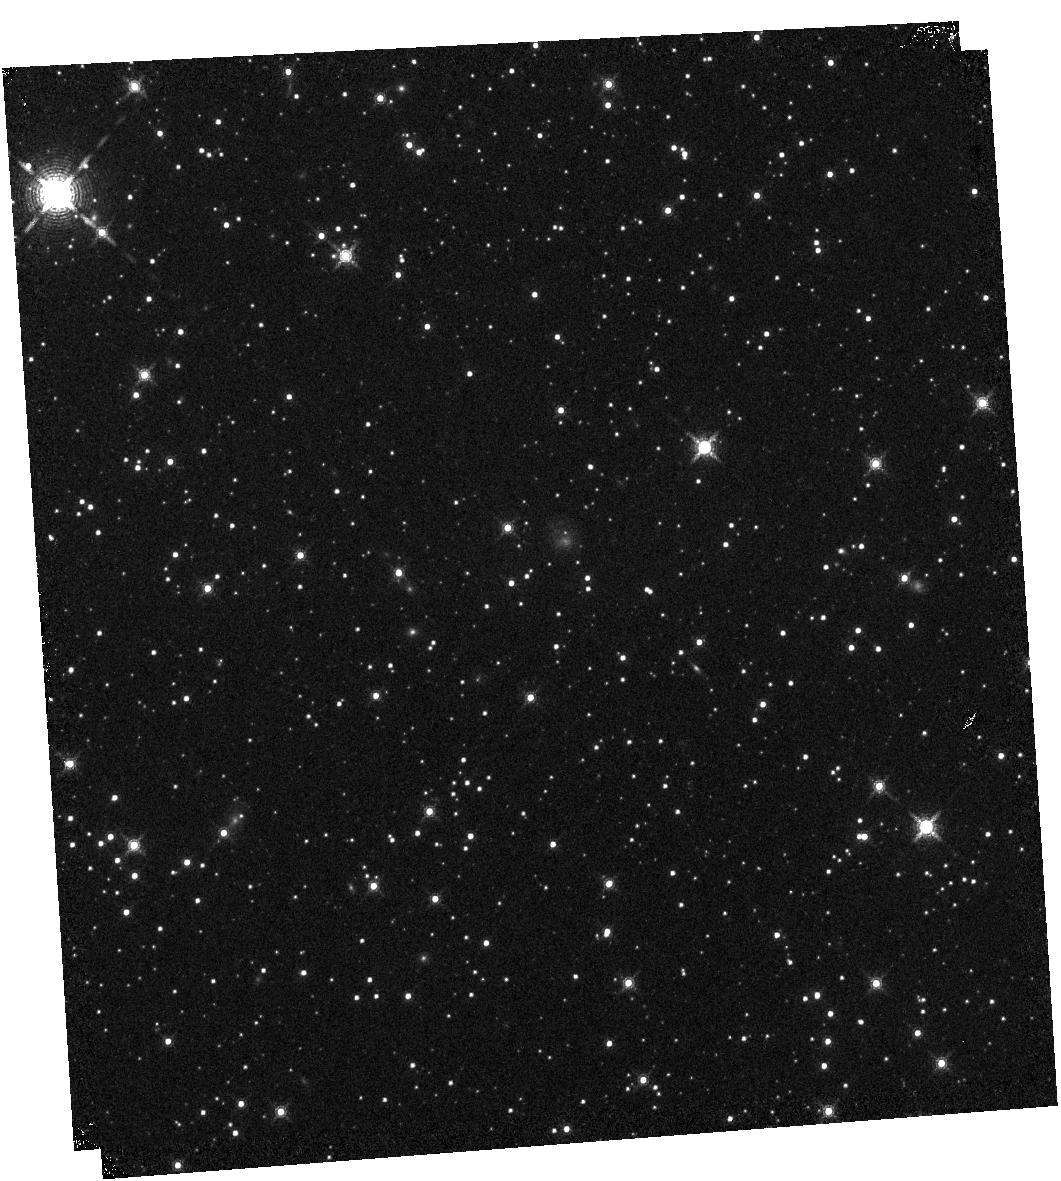
Target: G045.47+0.05. Instrument: WFC3/IR. Filter: F164N. Exposure: 14 min. Observation ID: hst_14494_03_wfc3_ir_f164n_id4003

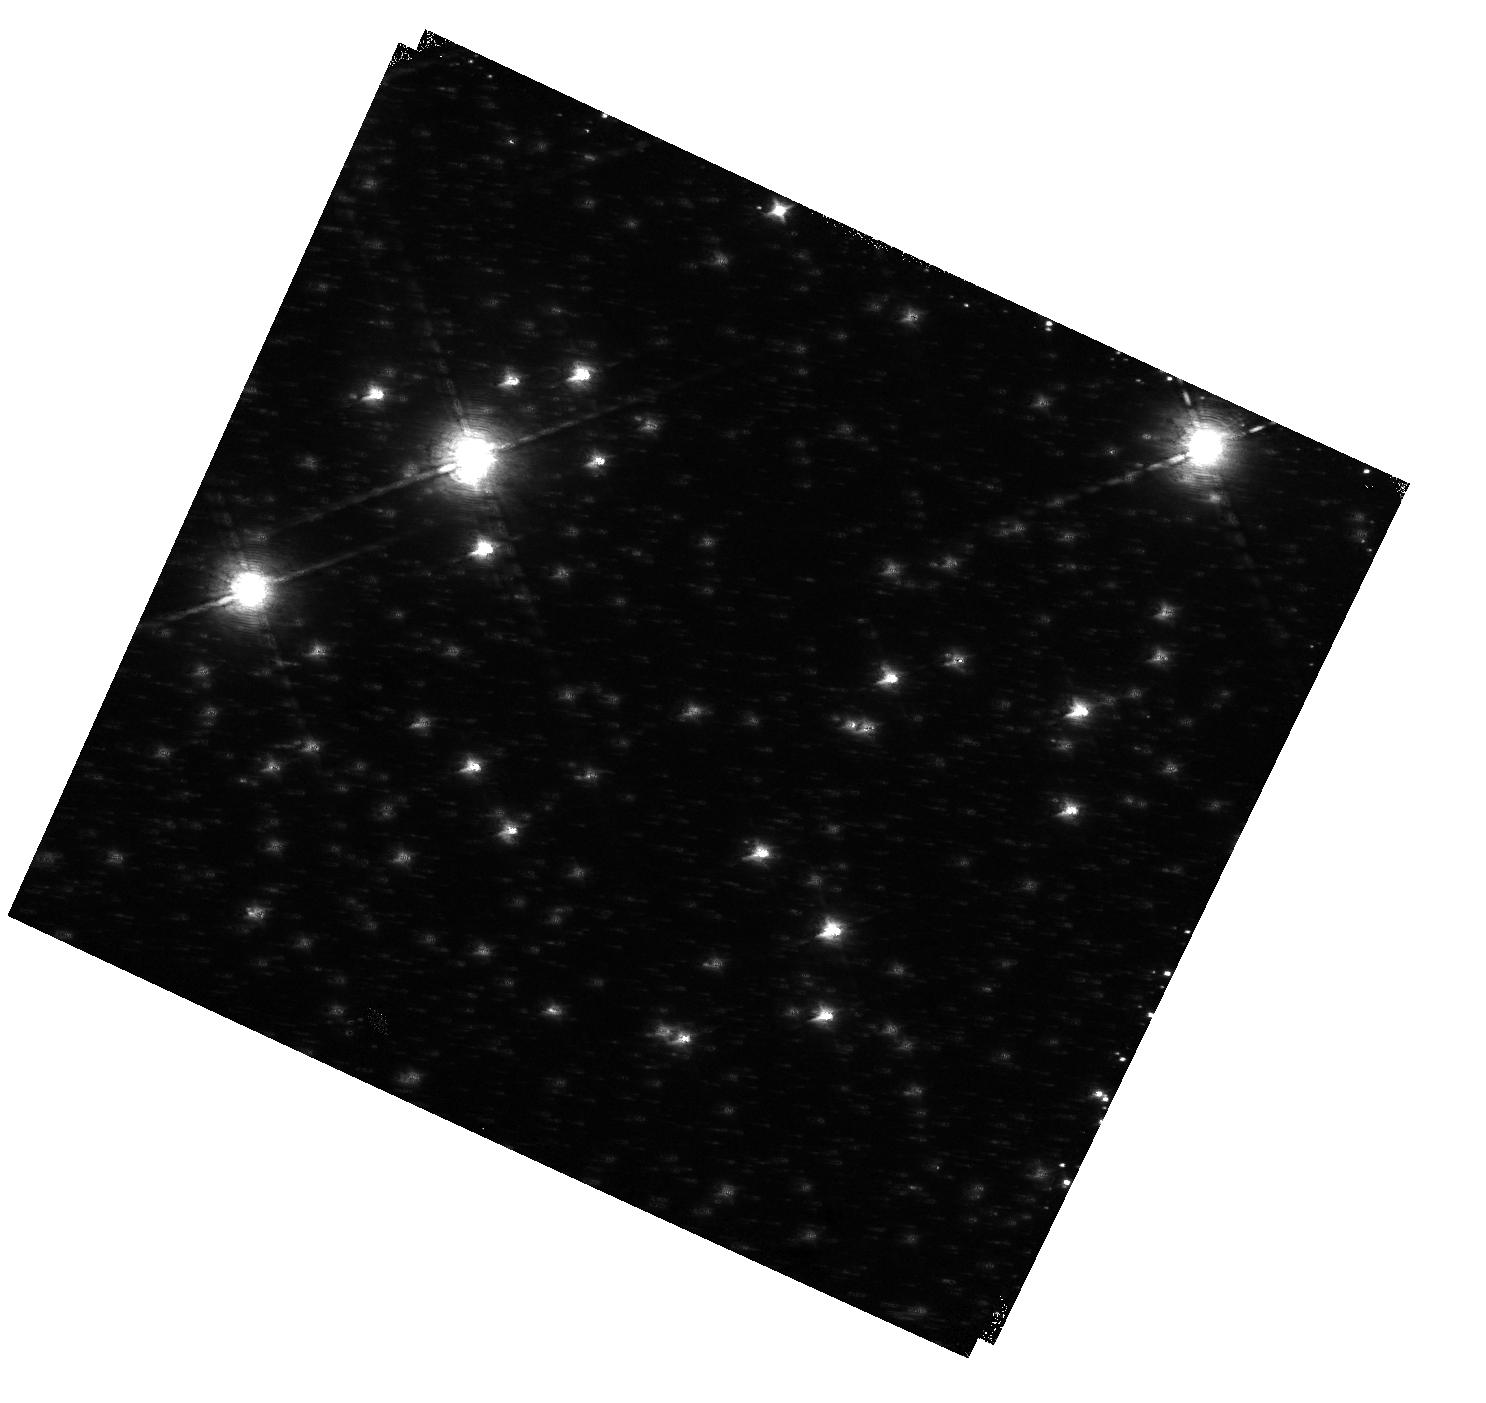
Target: G028.37+00.07. Instrument: WFC3/IR. Filter: F128N. Exposure: 14 min. Observation ID: hst_14494_01_wfc3_ir_f128n_id4001

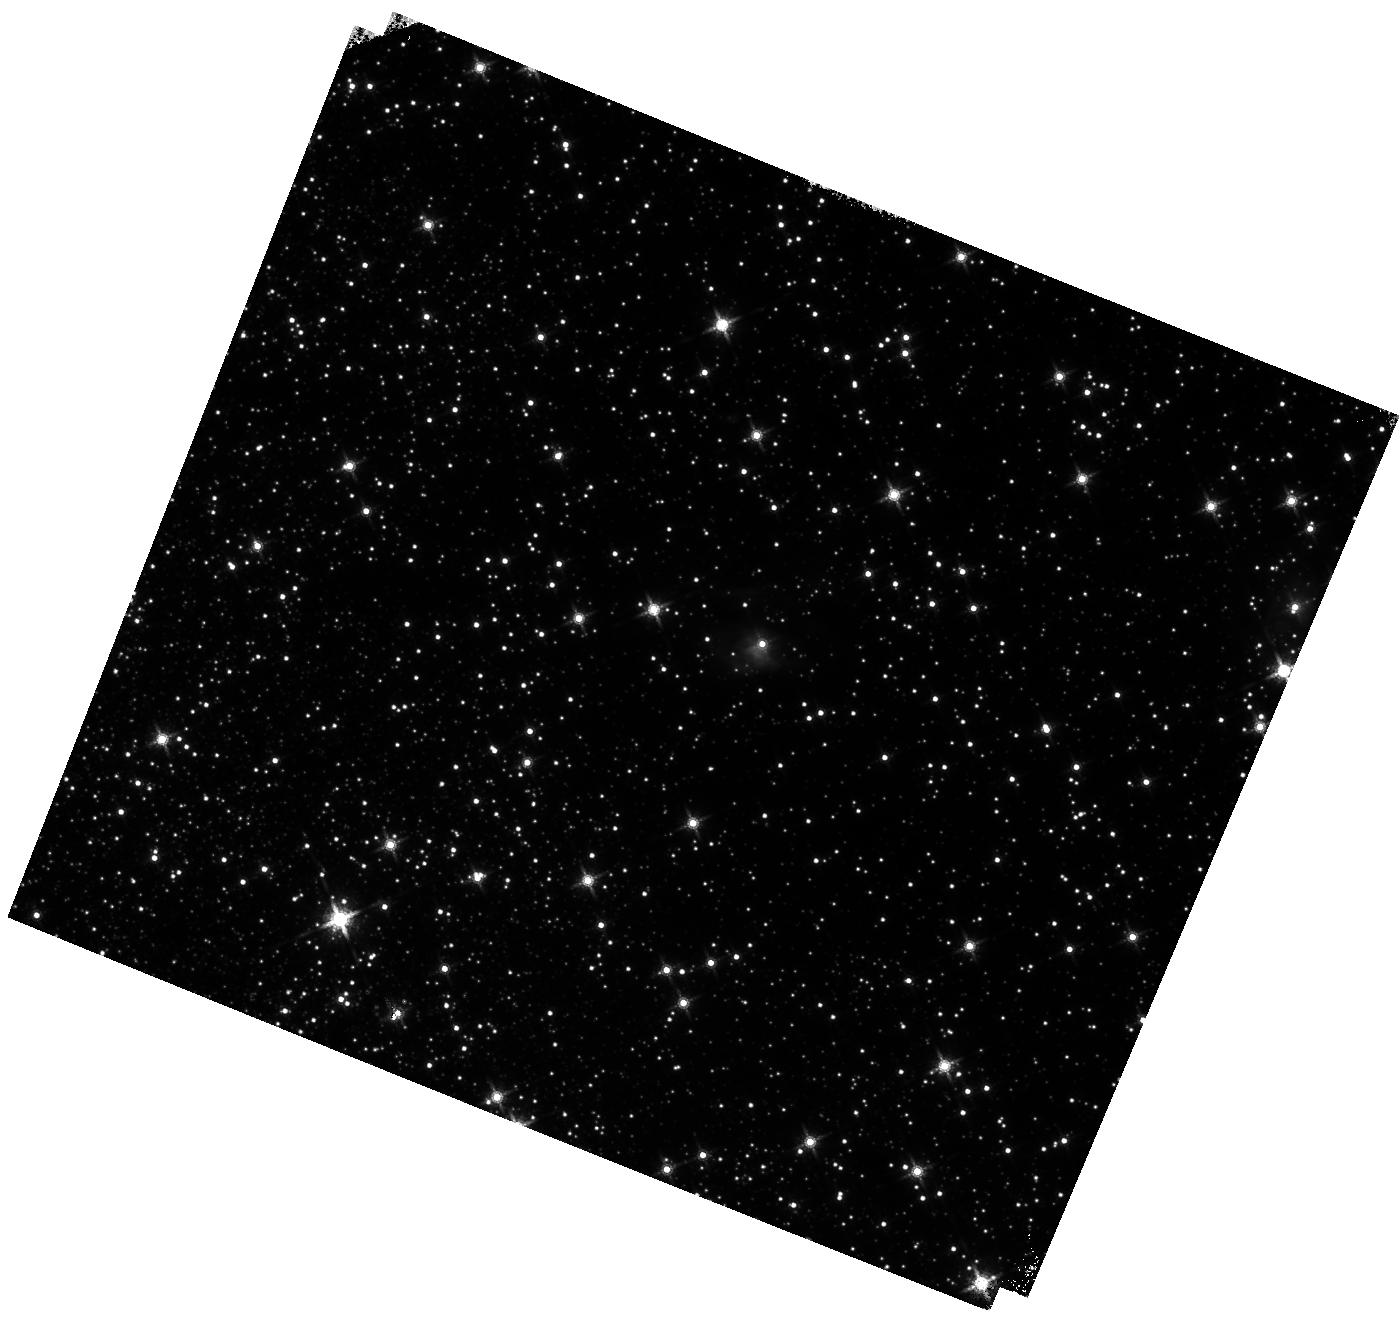
Target: G032.03+00.05. Instrument: WFC3/IR. Filter: F160W. Exposure: 6 min. Observation ID: hst_14494_02_wfc3_ir_f160w_id4002

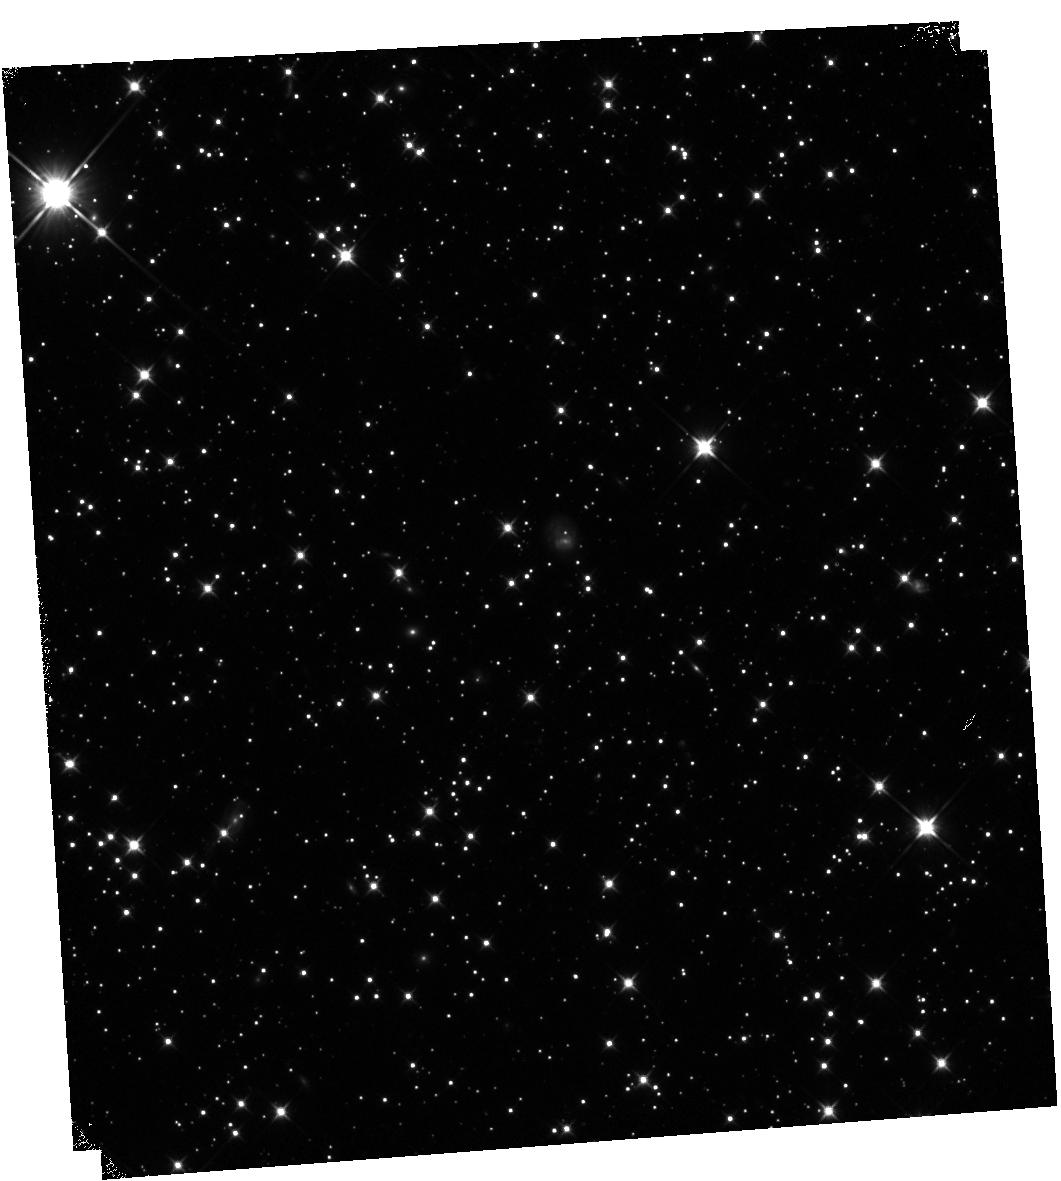
Target: G045.47+0.05. Instrument: WFC3/IR. Filter: F110W. Exposure: 7 min. Observation ID: hst_14494_03_wfc3_ir_f110w_id4003

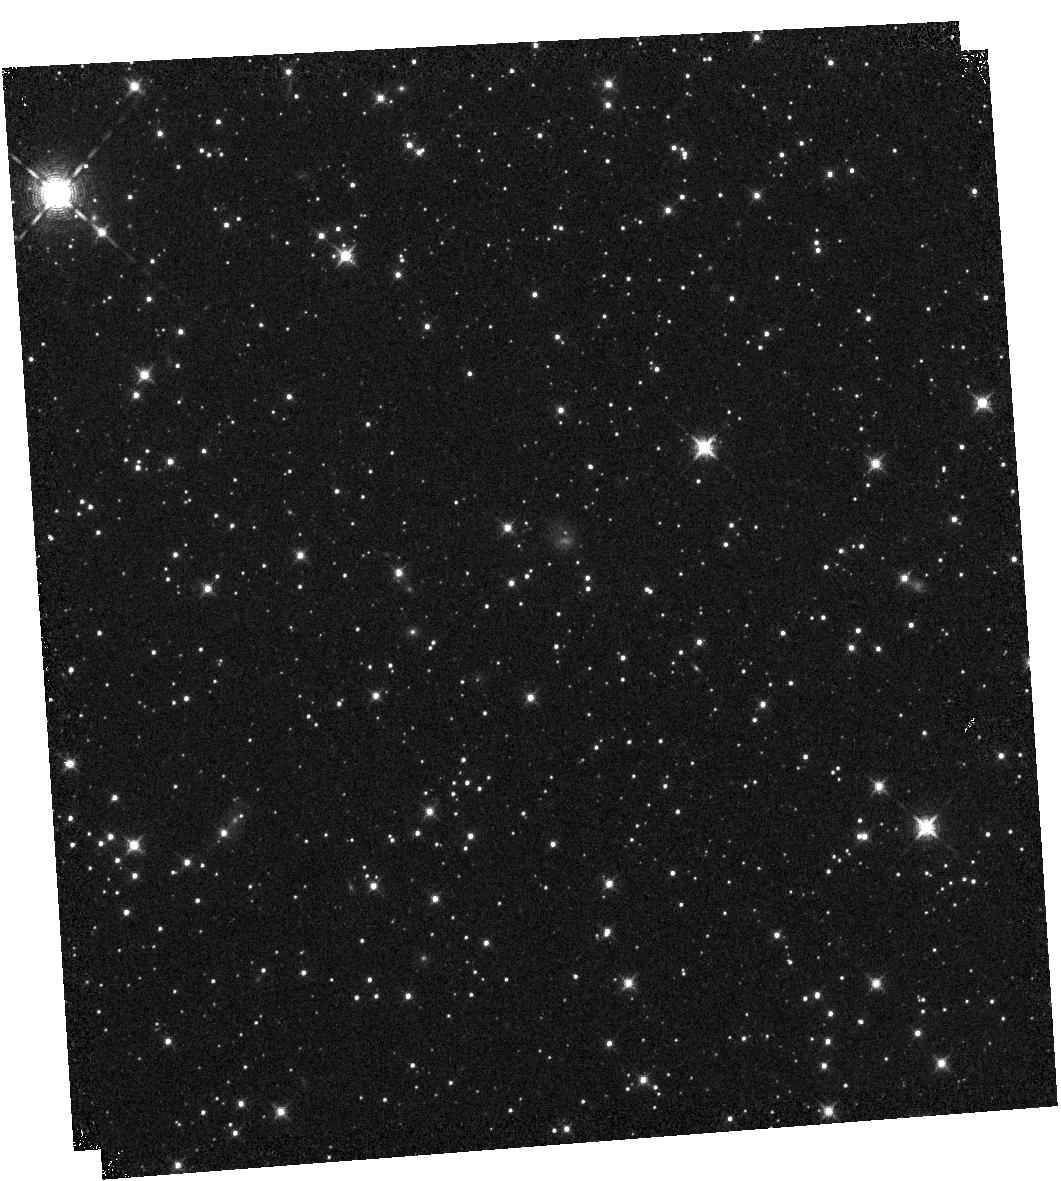
Target: G045.47+0.05. Instrument: WFC3/IR. Filter: F128N. Exposure: 14 min. Observation ID: hst_14494_03_wfc3_ir_f128n_id4003

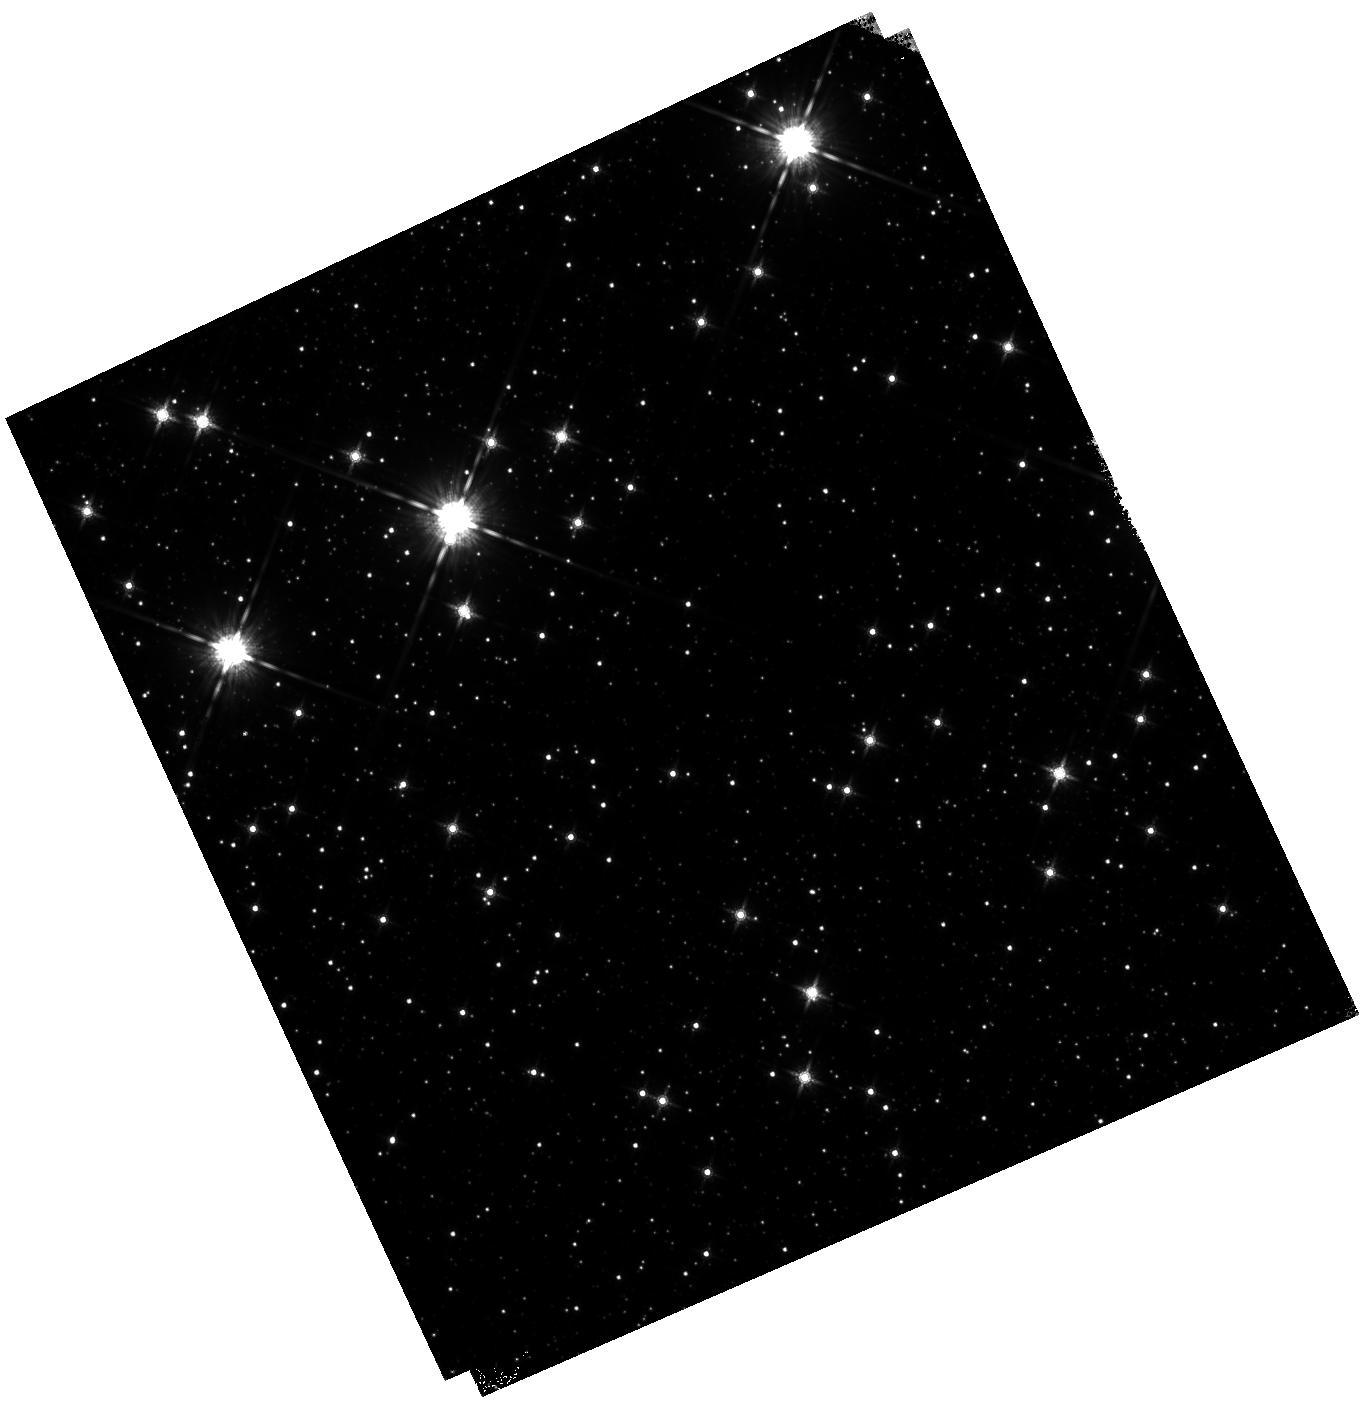
Target: G028.37+00.07. Instrument: WFC3/IR. Filter: F160W. Exposure: 6 min. Observation ID: hst_14494_11_wfc3_ir_f160w_id4011

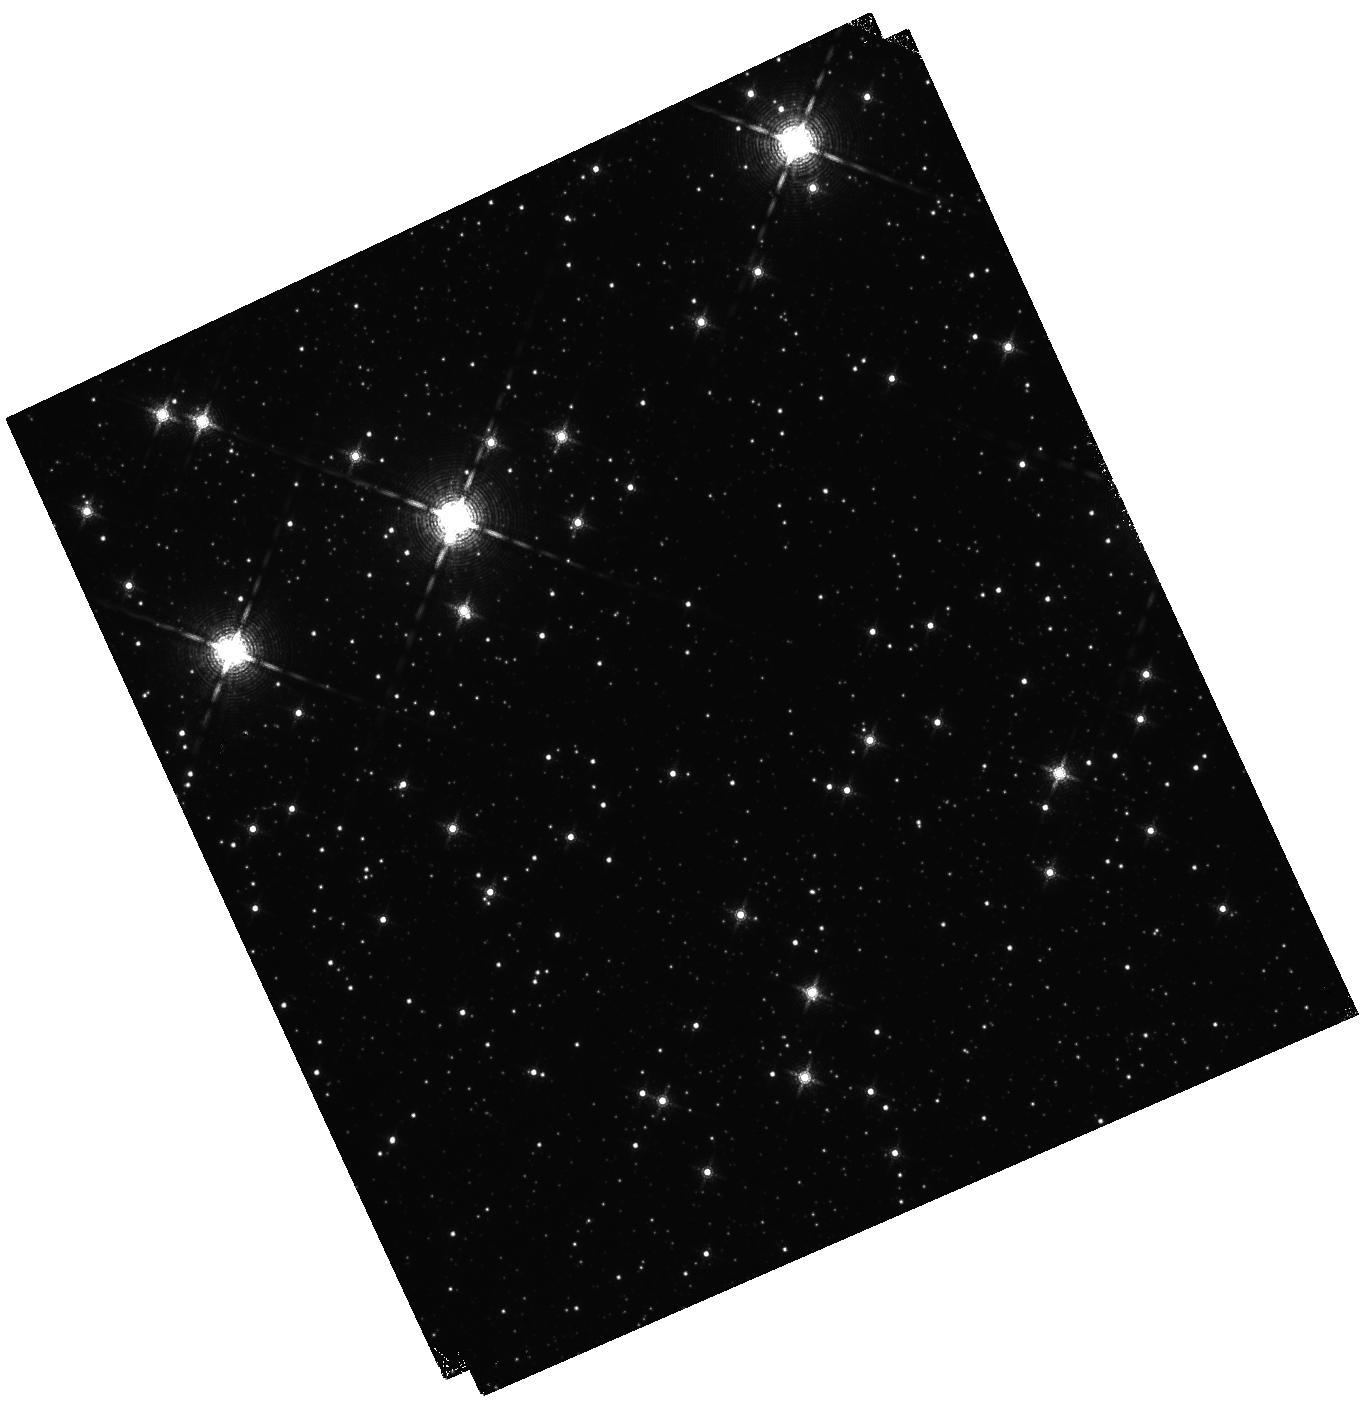
Target: G028.37+00.07. Instrument: WFC3/IR. Filter: F164N. Exposure: 14 min. Observation ID: hst_14494_11_wfc3_ir_f164n_id4011

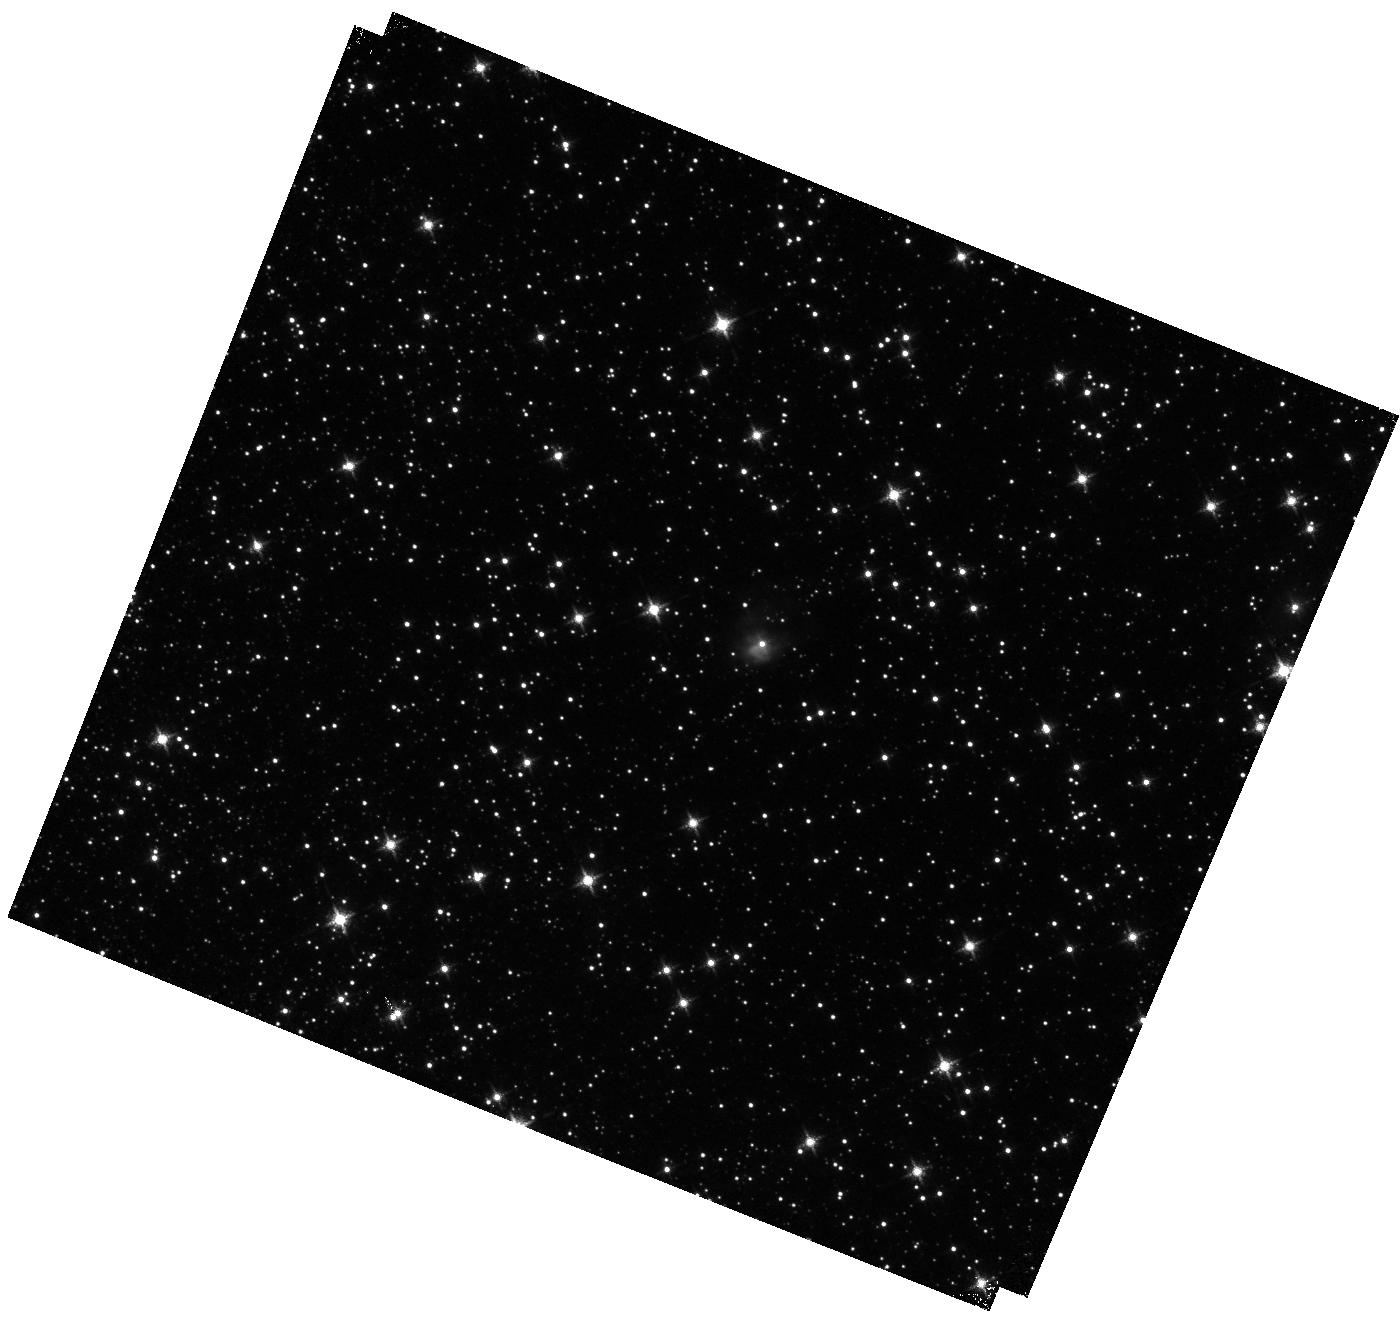
Target: G032.03+00.05. Instrument: WFC3/IR. Filter: F128N. Exposure: 14 min. Observation ID: hst_14494_02_wfc3_ir_f128n_id4002

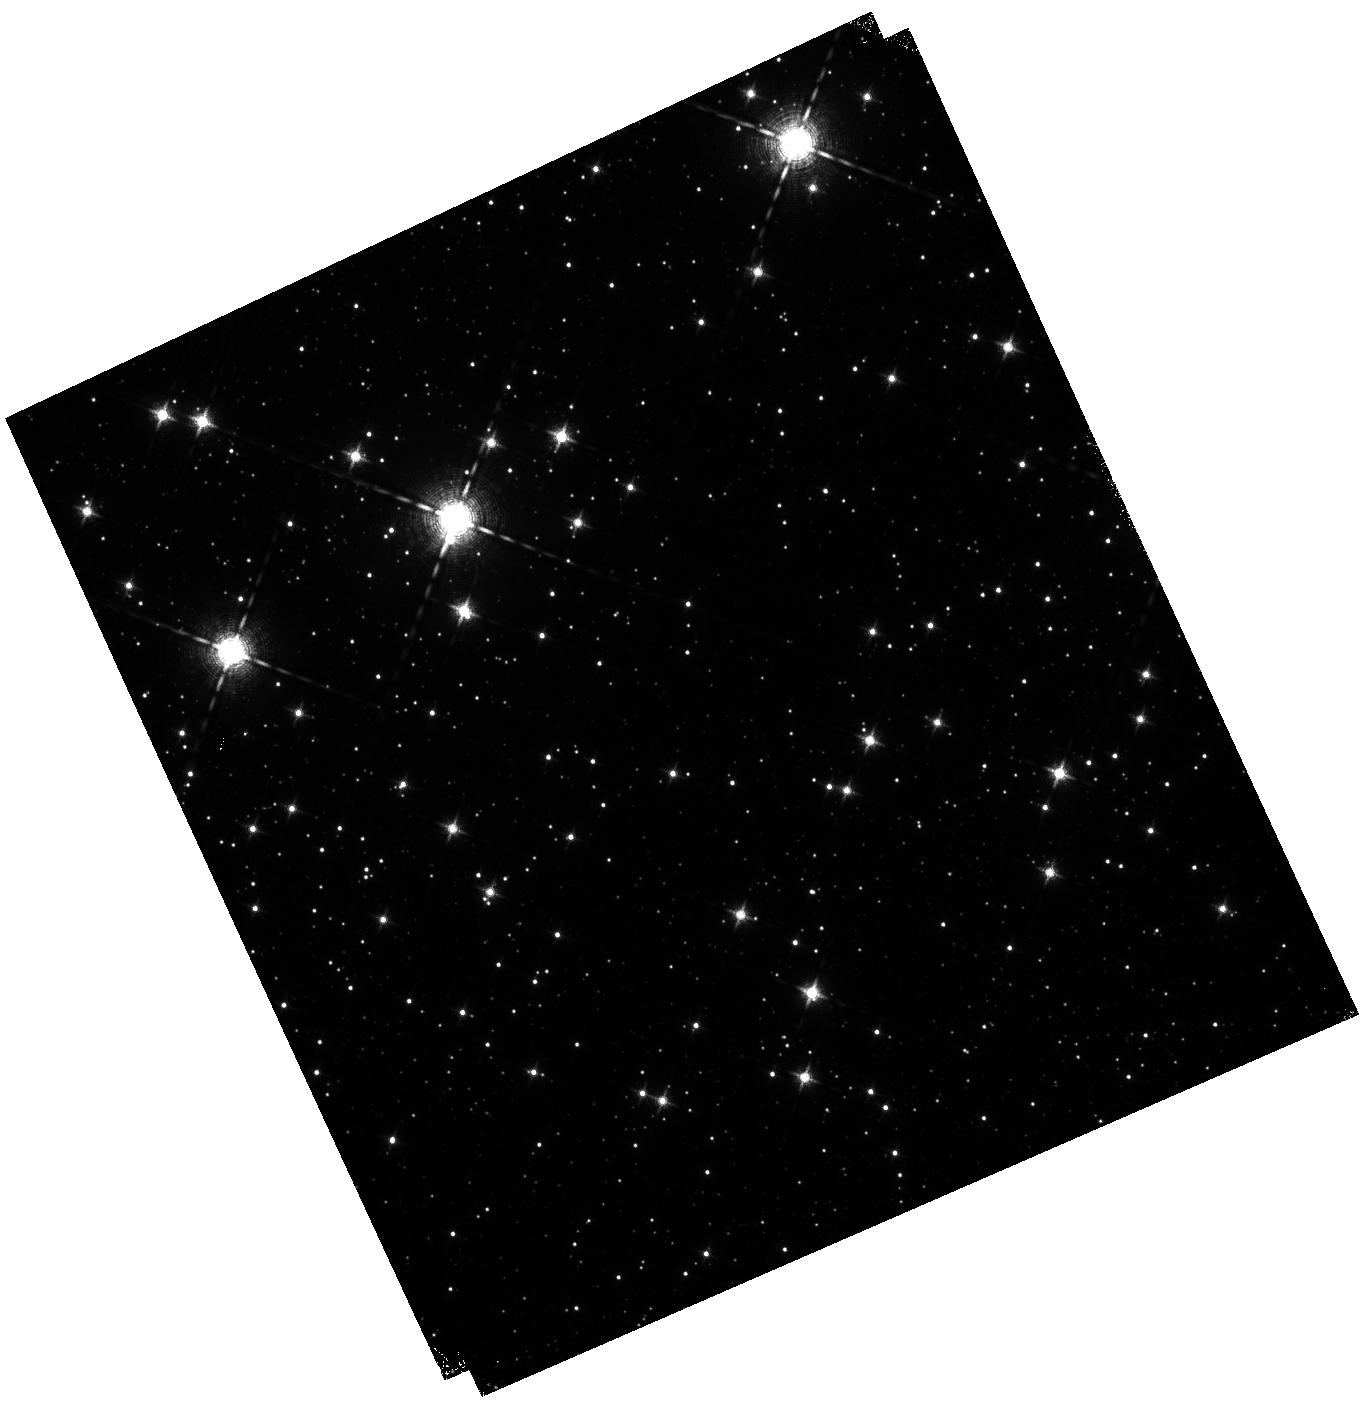
Target: G028.37+00.07. Instrument: WFC3/IR. Filter: F128N. Exposure: 14 min. Observation ID: hst_14494_11_wfc3_ir_f128n_id4011

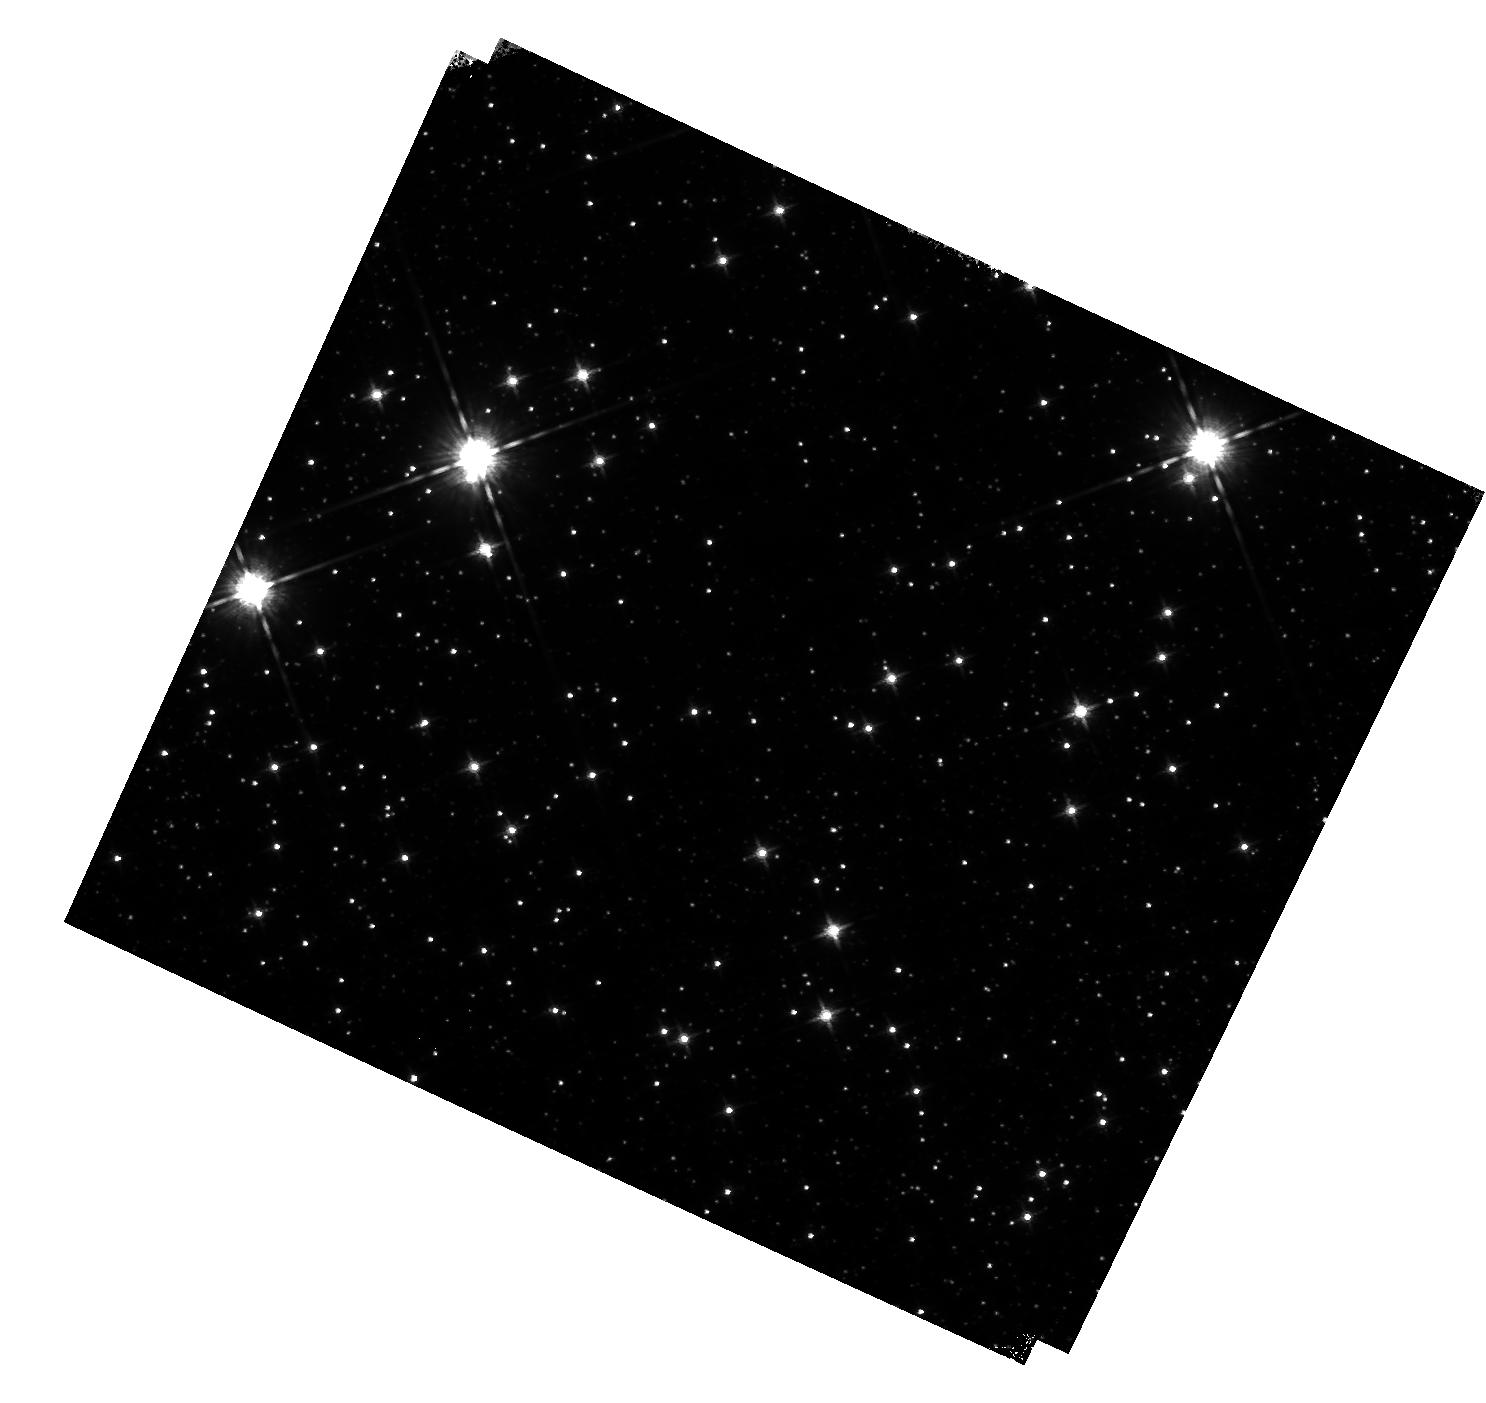
Target: G028.37+00.07. Instrument: WFC3/IR. Filter: F160W. Exposure: 6 min. Observation ID: hst_14494_01_wfc3_ir_f160w_id4001

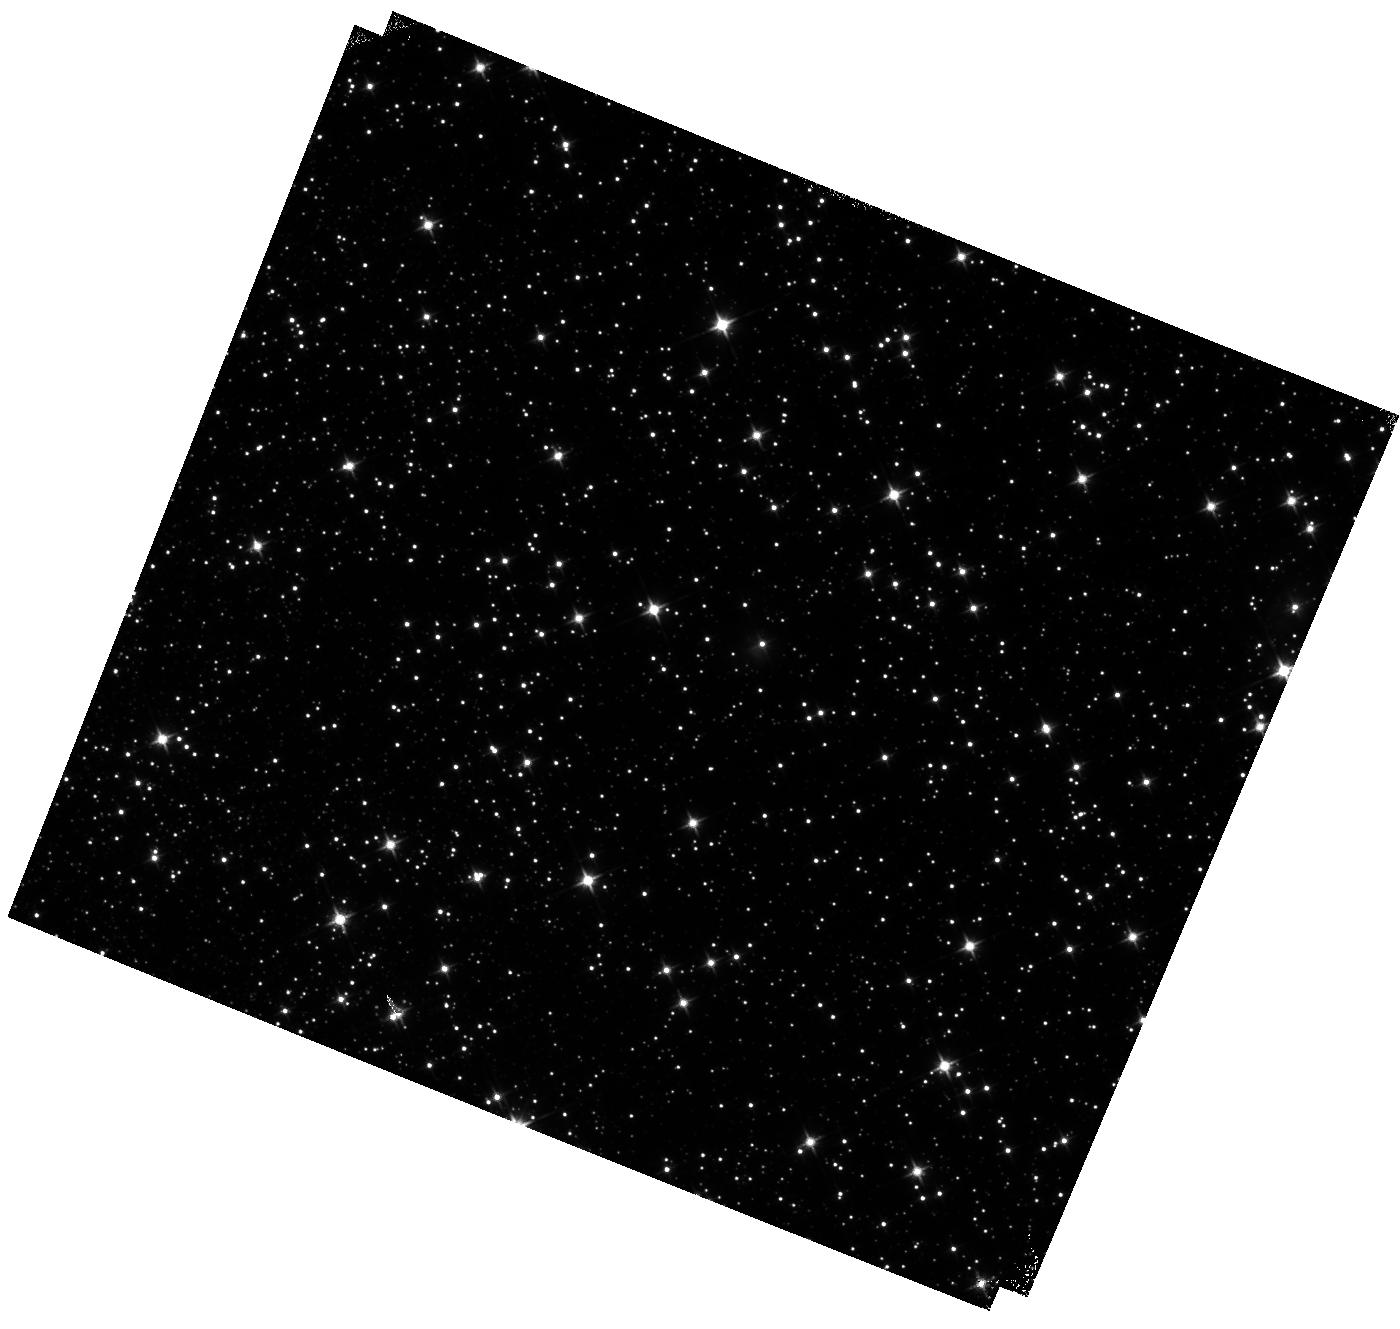
Target: G032.03+00.05. Instrument: WFC3/IR. Filter: F110W. Exposure: 7 min. Observation ID: hst_14494_02_wfc3_ir_f110w_id4002

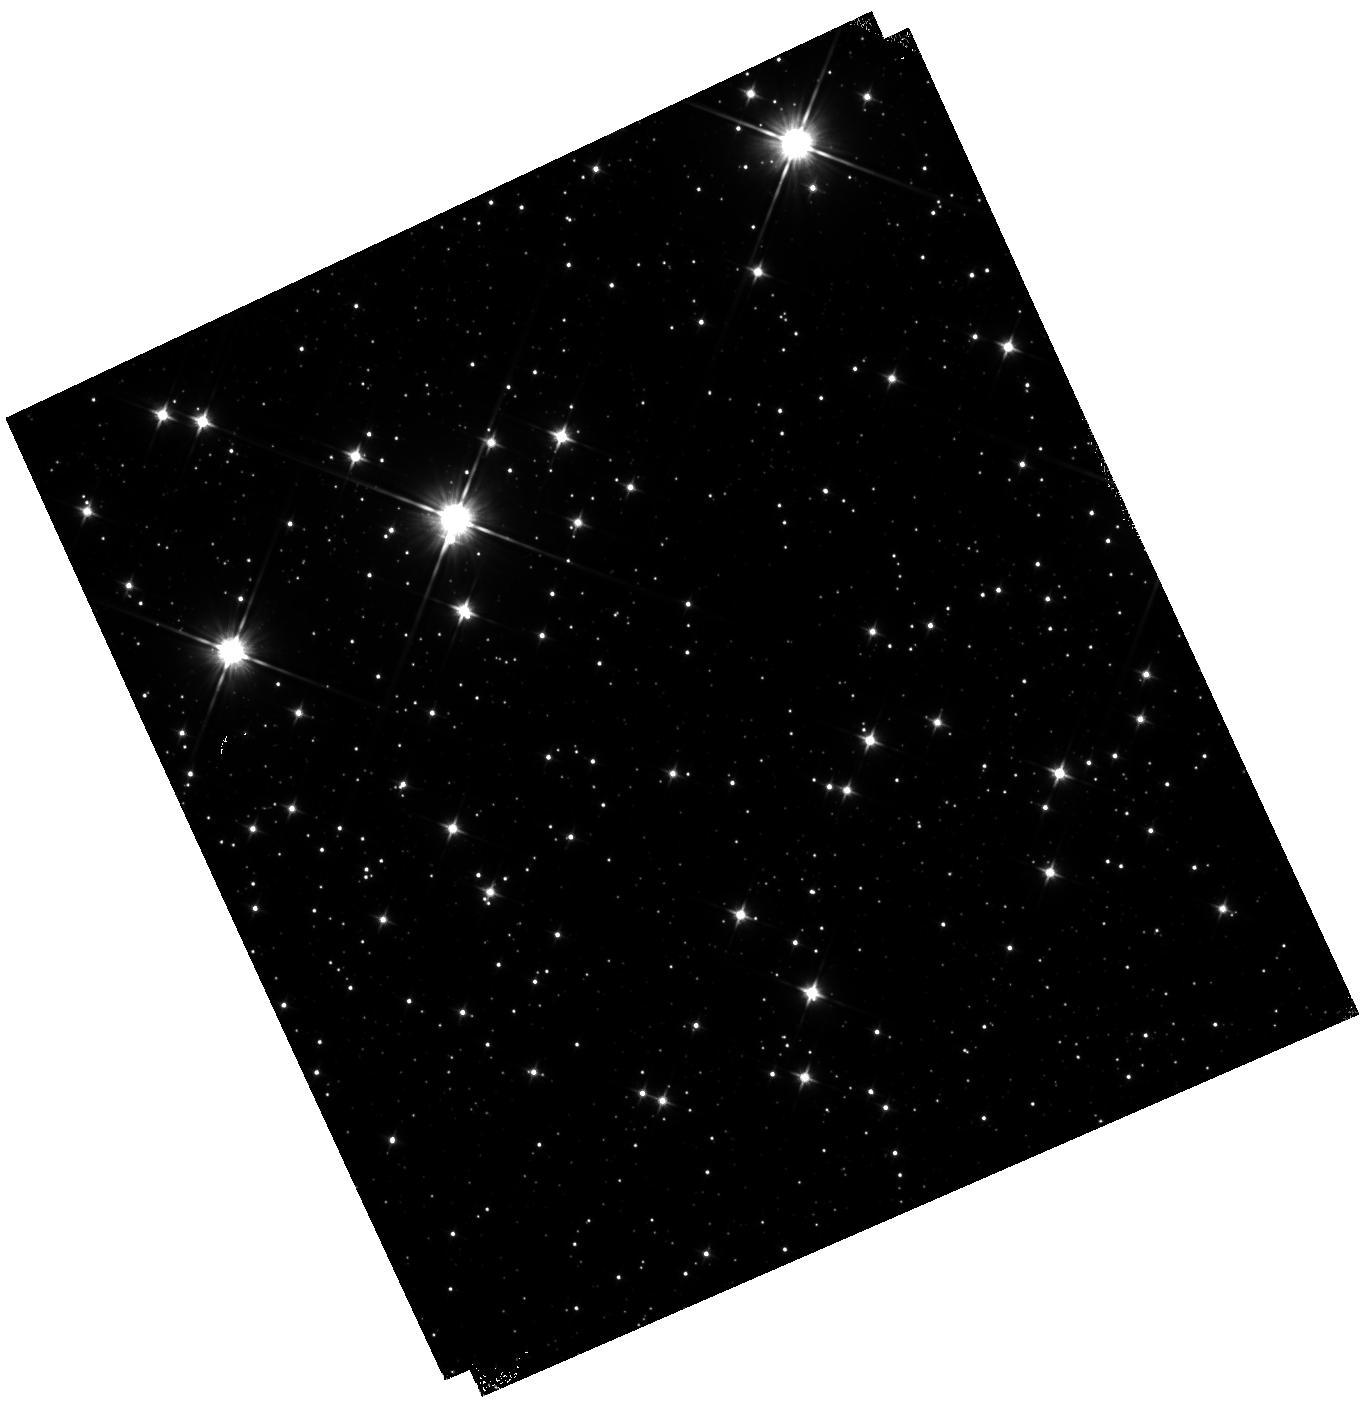
Target: G028.37+00.07. Instrument: WFC3/IR. Filter: F110W. Exposure: 7 min. Observation ID: hst_14494_11_wfc3_ir_f110w_id4011

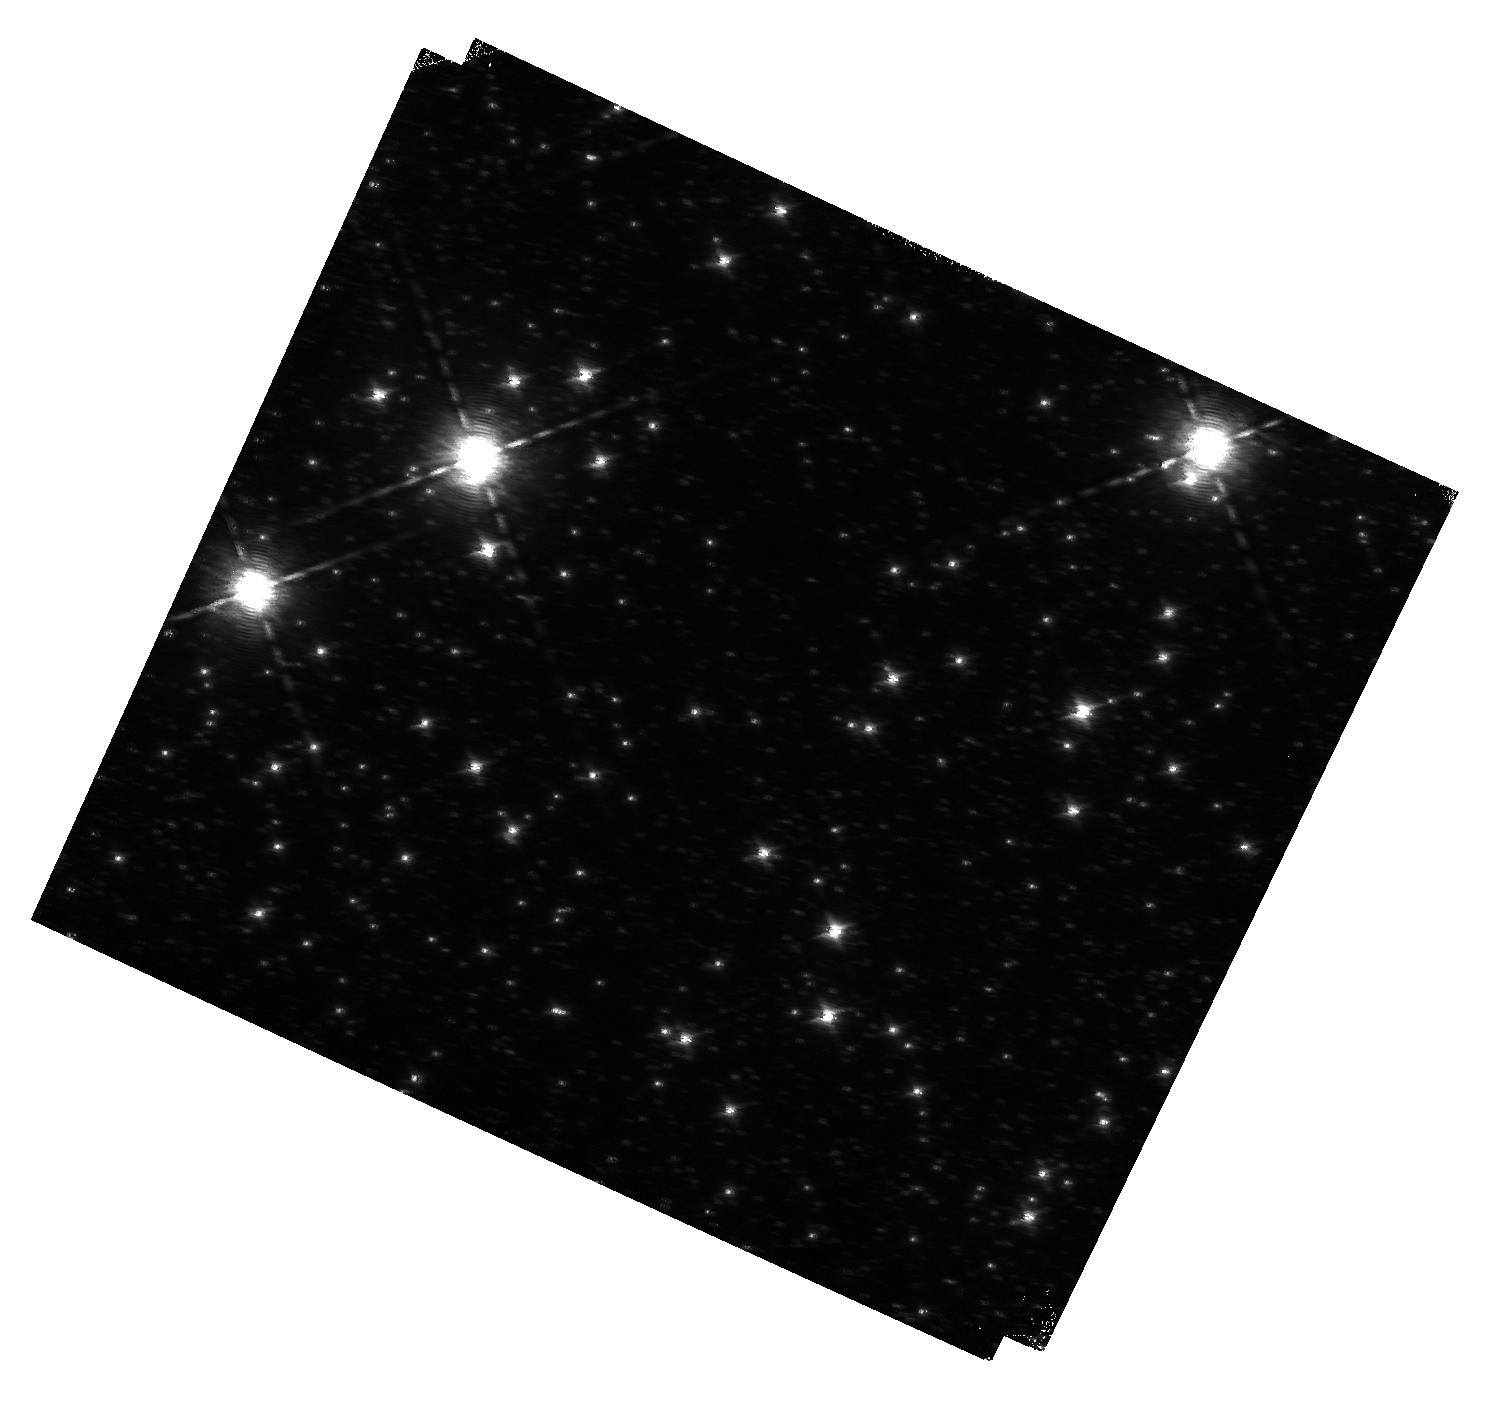
Target: G028.37+00.07. Instrument: WFC3/IR. Filter: F164N. Exposure: 14 min. Observation ID: hst_14494_01_wfc3_ir_f164n_id4001

Peering to the Heart of Massive Star Birth. II. Completion of the Eight-Source Pilot Survey (PI: Tan, Jonathan Charles)

We propose to complete a survey of 8 massive and intermediate-mass protostars with WFC3/IR to probe the J and H band continuum and Pa-beta and [FeII] emission lines. The protostar sample is already the subject of approved SOFIA-FORCAST observations from 10-40 microns, and an awarded ALMA Cycle 3 time at 0.14 arcsecond resolution. Combined with sophisticated radiative transfer models, these observations are providing the most detailed constraints on the nature, luminosities, outflow cavity structures and distribution of surrounding dense core gas and dust of massive protostars. In the first round of Mid-Cycle 23, we were awarded time to observe 5 of the sources with HST, limited by the maximum orbits of Mid-Cycle programs. Here we propose to complete the survey of the remaining 3 sources. The proposed HST observations have 3 main goals: (1) Detect and characterize J and H band continuum emission, arising from jet and outflow knot features and from emerging scattered light; (2) Detect and characterize Pa-beta and [FeII] line emission tracing ionized and FUV-illuminated regions, important diagnostics of the protostellar source and its outflow structure; (3) Search for lower-mass protostars clustered around the forming massive protostar. All of these objectives will help test massive star formation theories. The high sensitivity and resolution of WFC3/IR enables these observations to be carried out very efficiently. Mid-Cycle observations are important to have near contemporaneous observation with ALMA, and at similar resolution, since jet/outflow knots may have large proper motions, and to maximize the potential time baseline for a future HST study of jet/outflow motions.